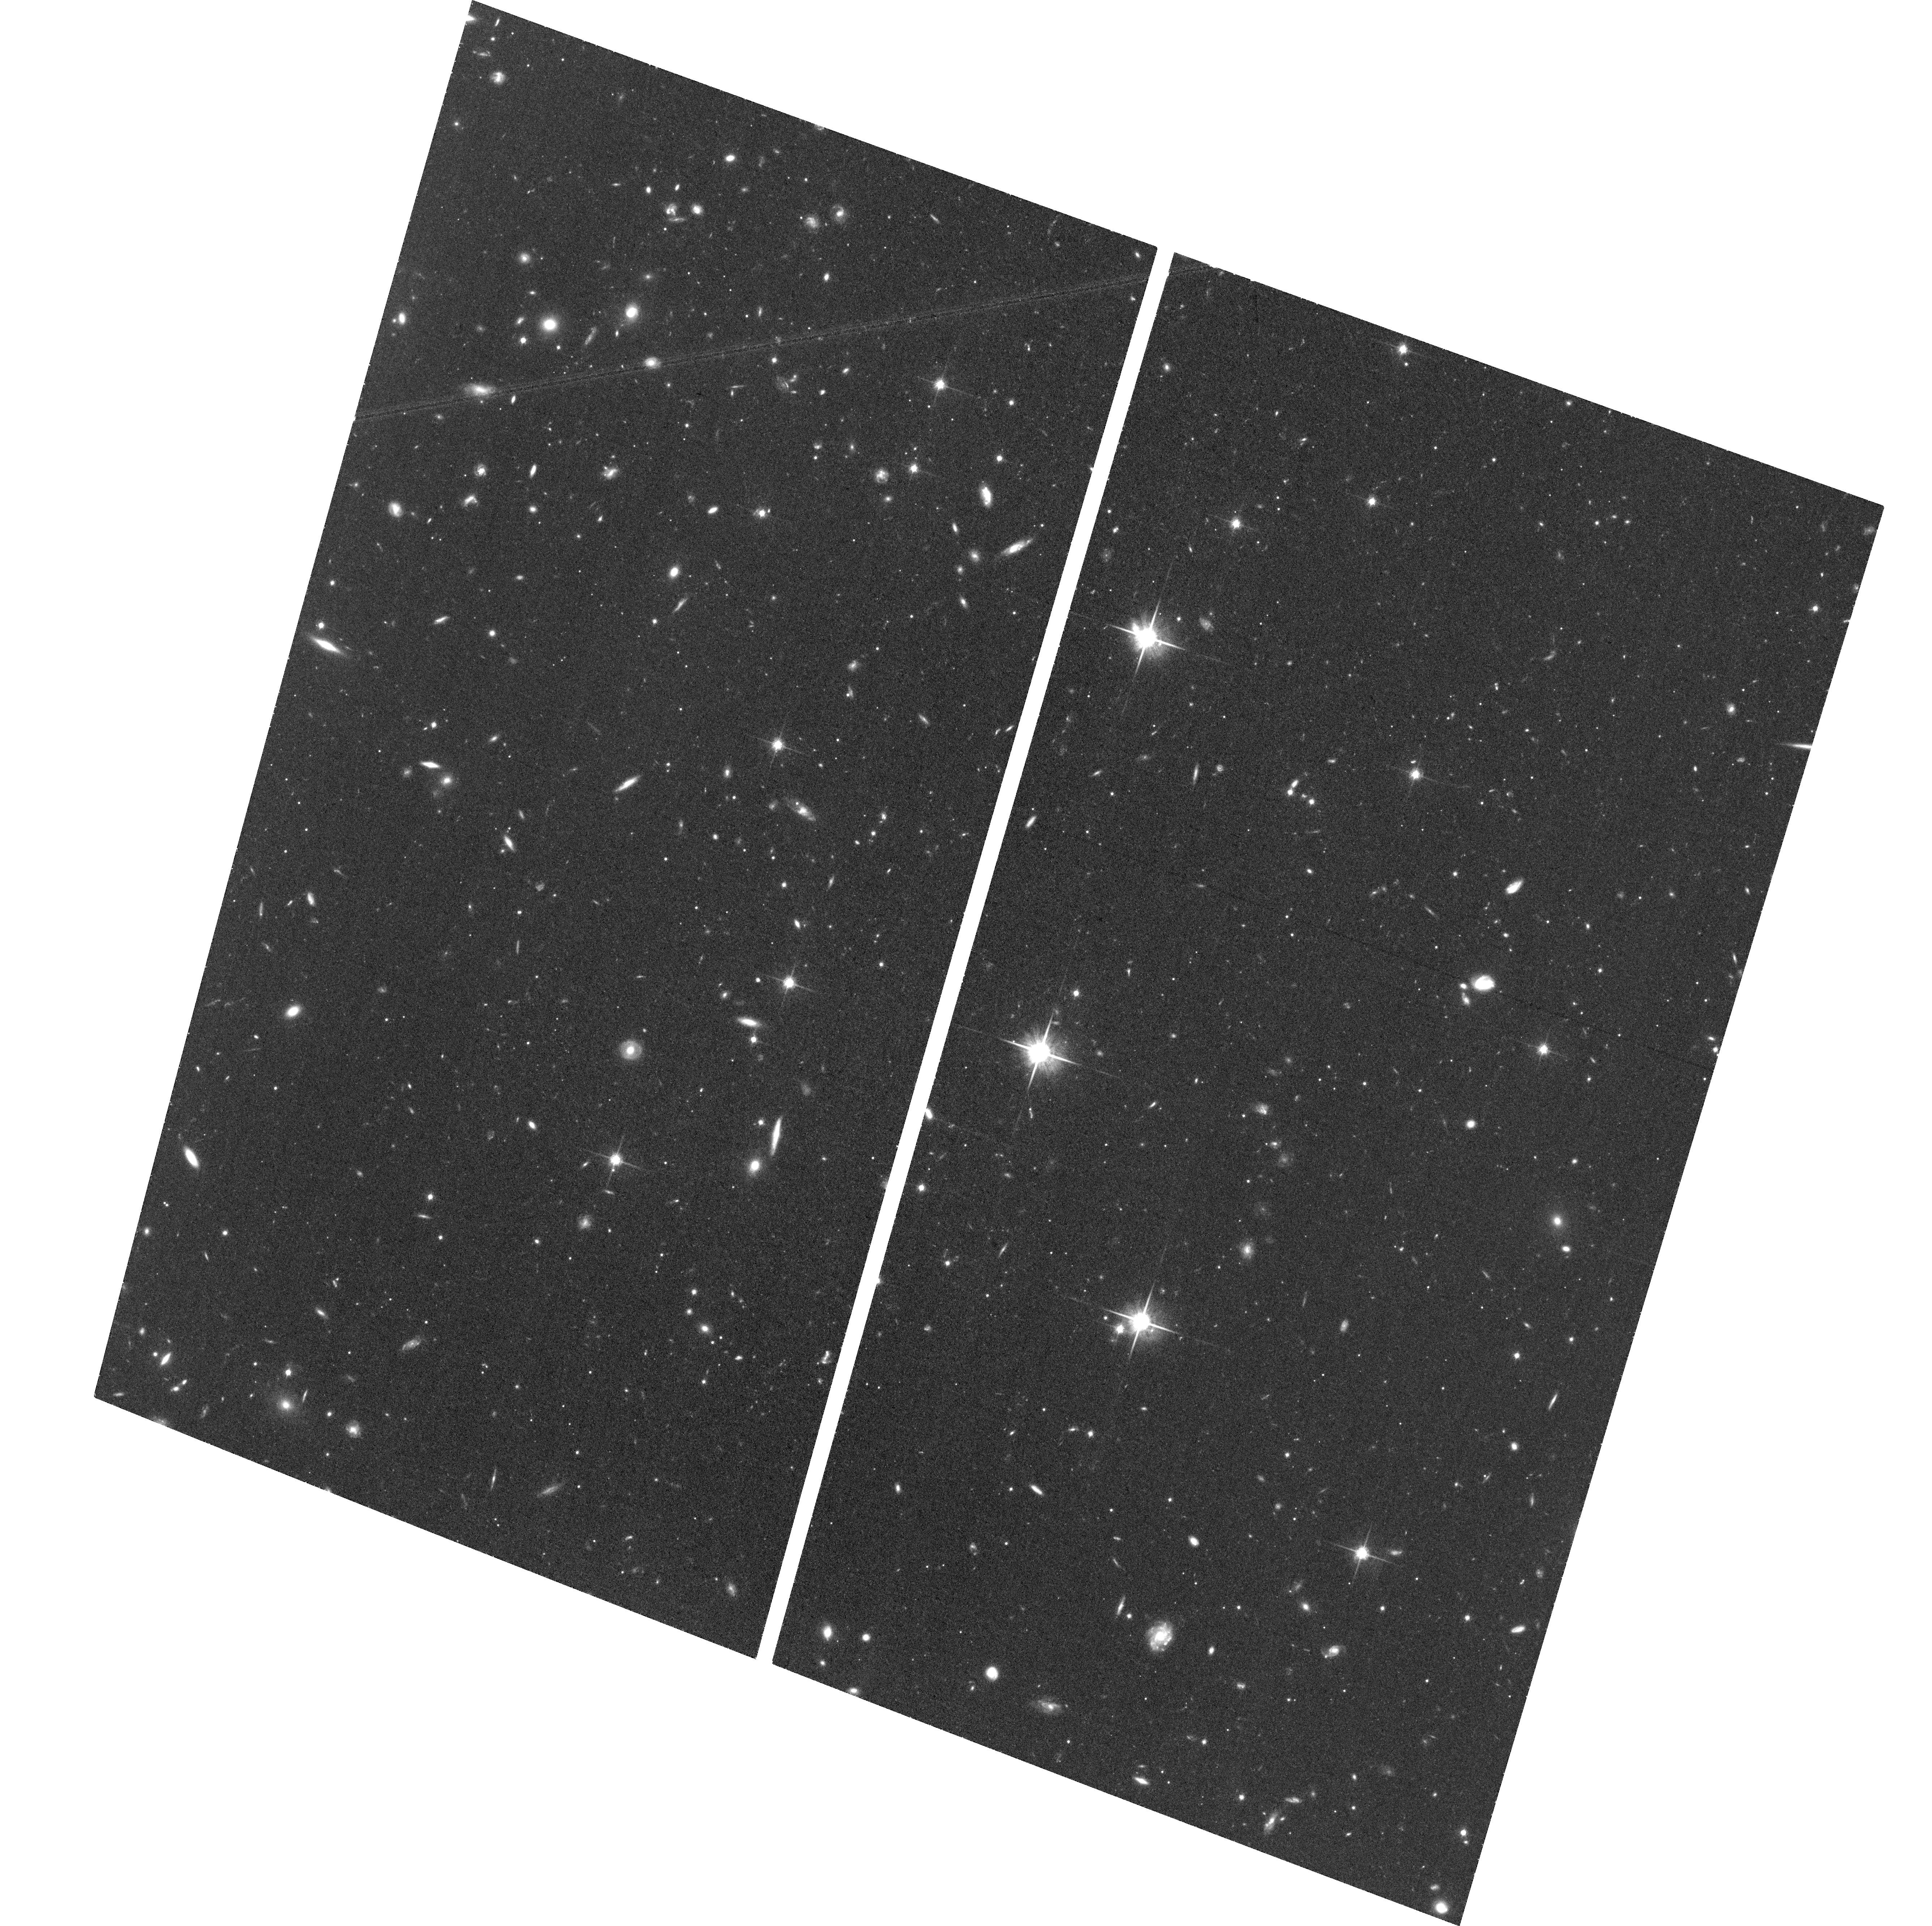
Target: GRUS-II
Instrument: ACS/WFC
Filter: F814W
Exposure: 1.3 h
Observation ID: hst_14734_27_acs_wfc_f814w_jdan27

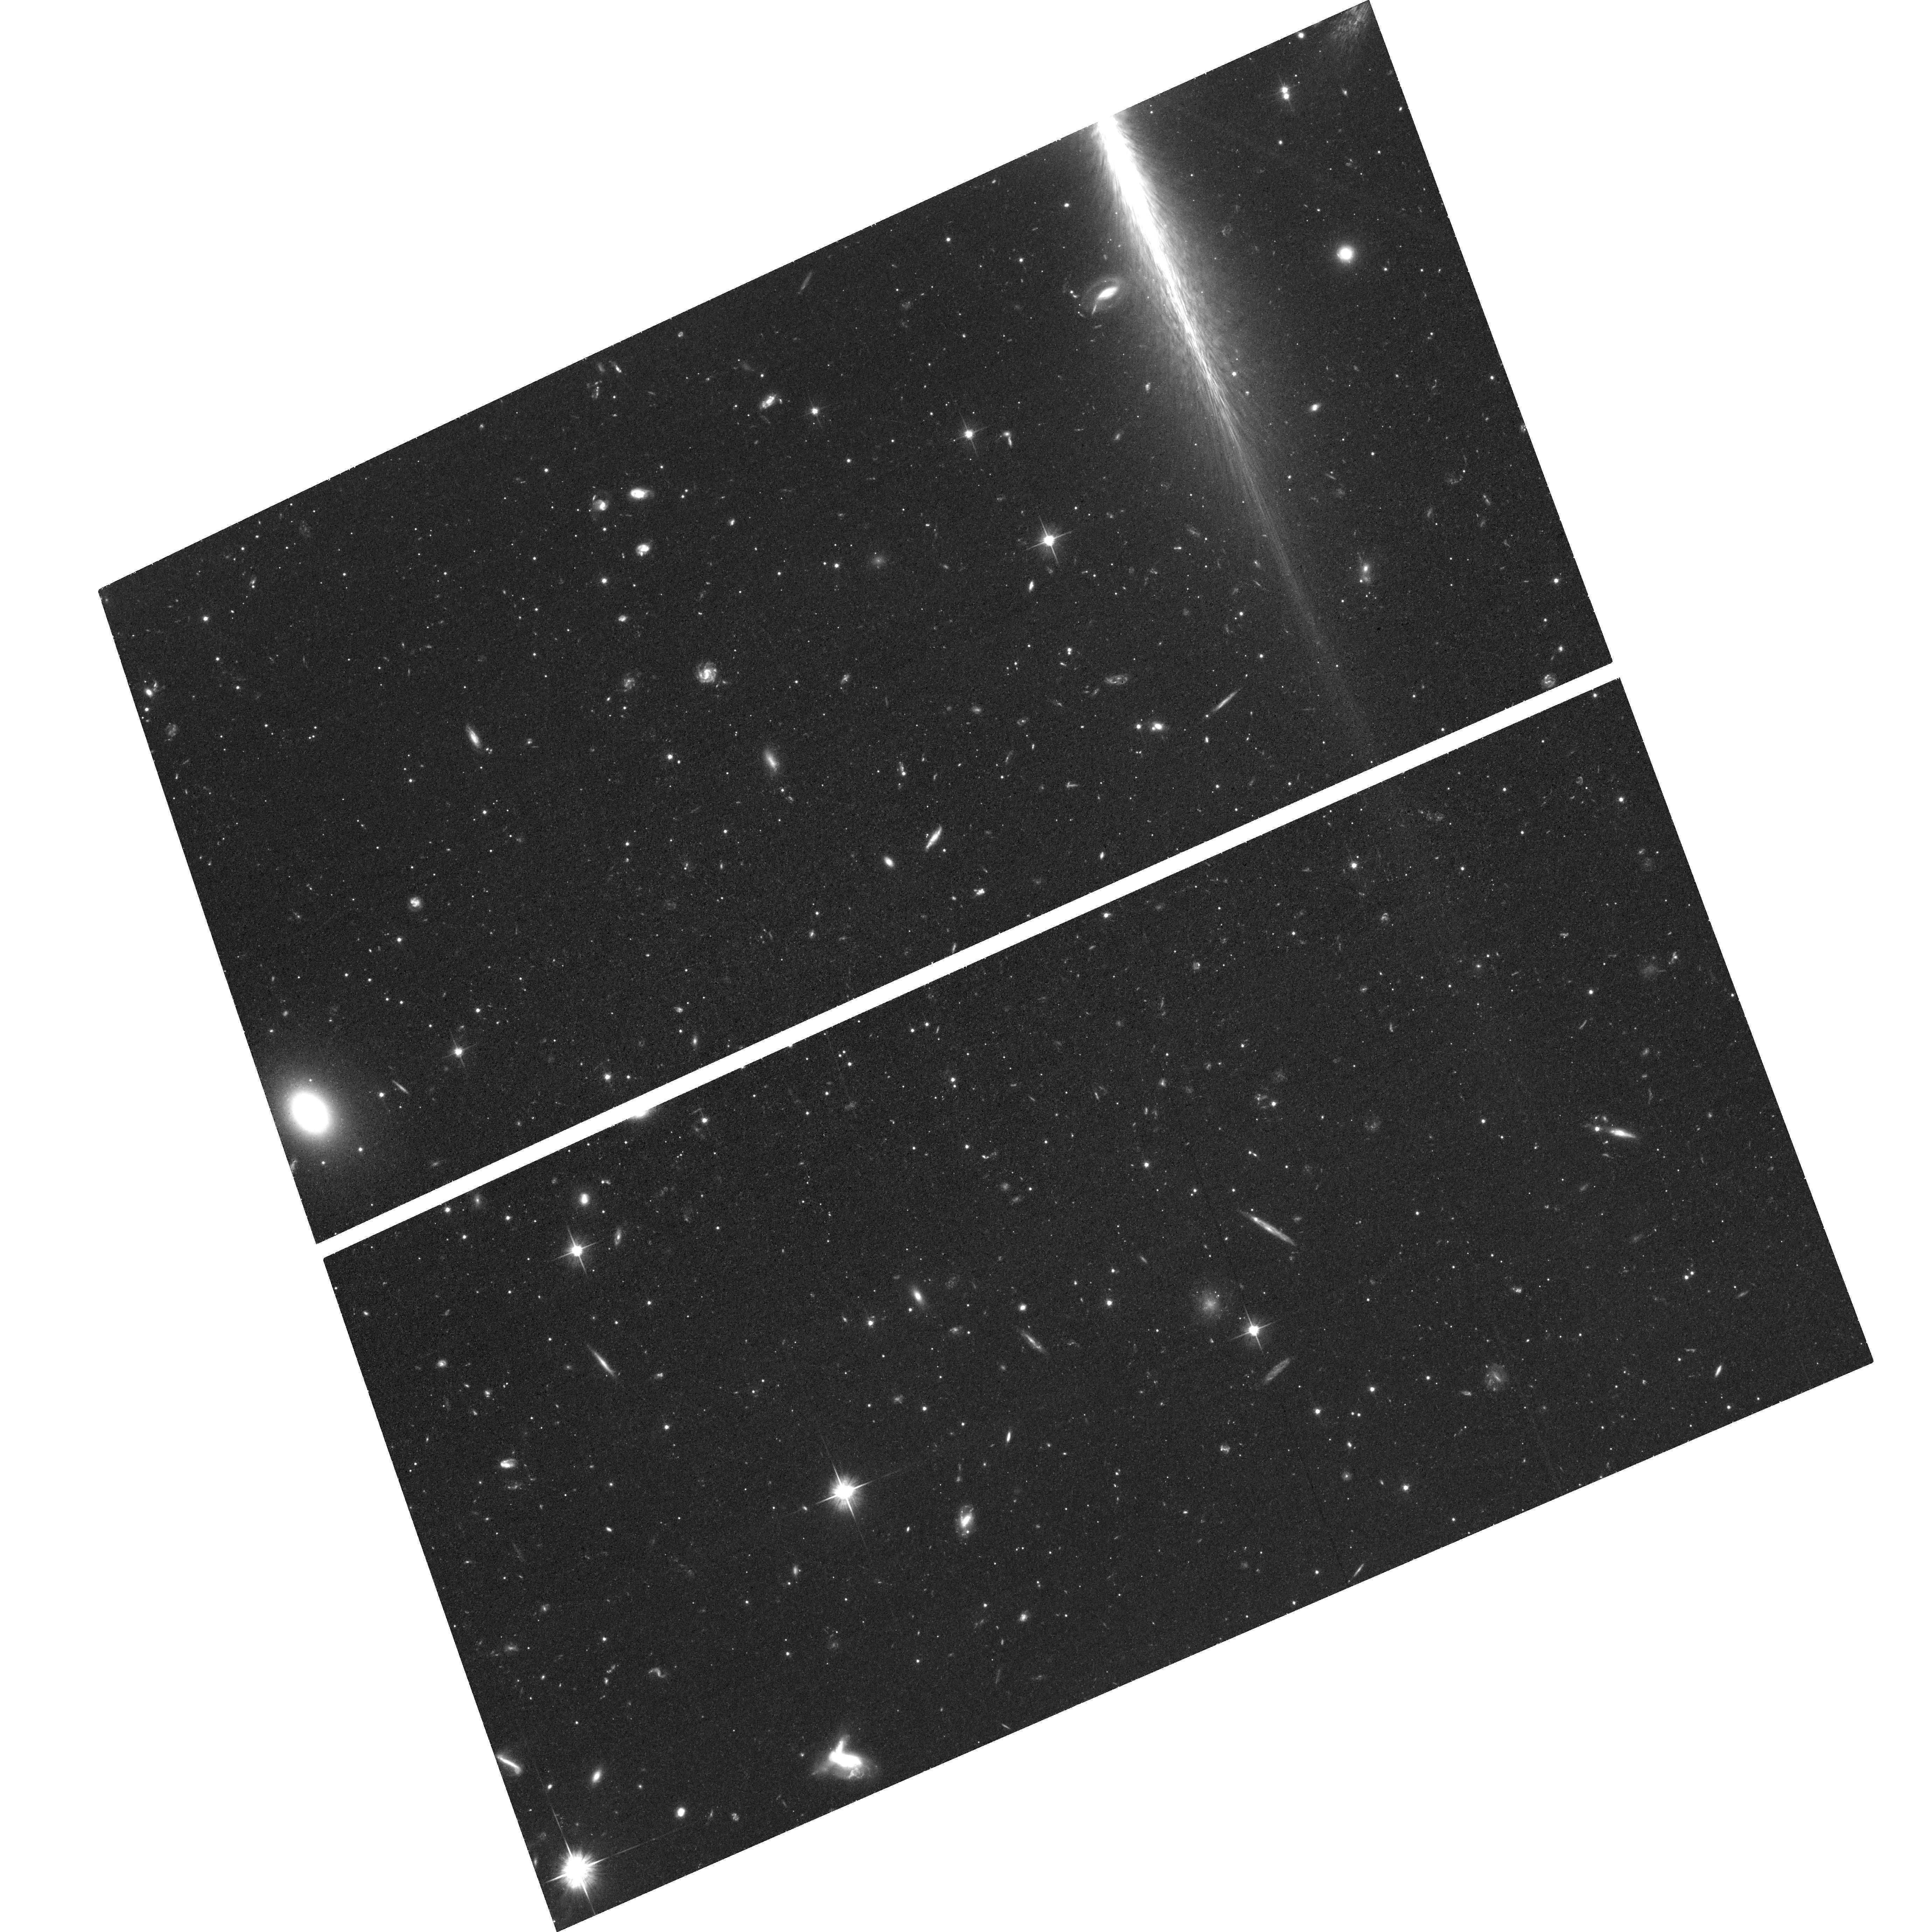
Target: RETICULUM-II
Instrument: ACS/WFC
Filter: F606W
Exposure: 1.3 h
Observation ID: hst_14734_44_acs_wfc_f606w_jdan44

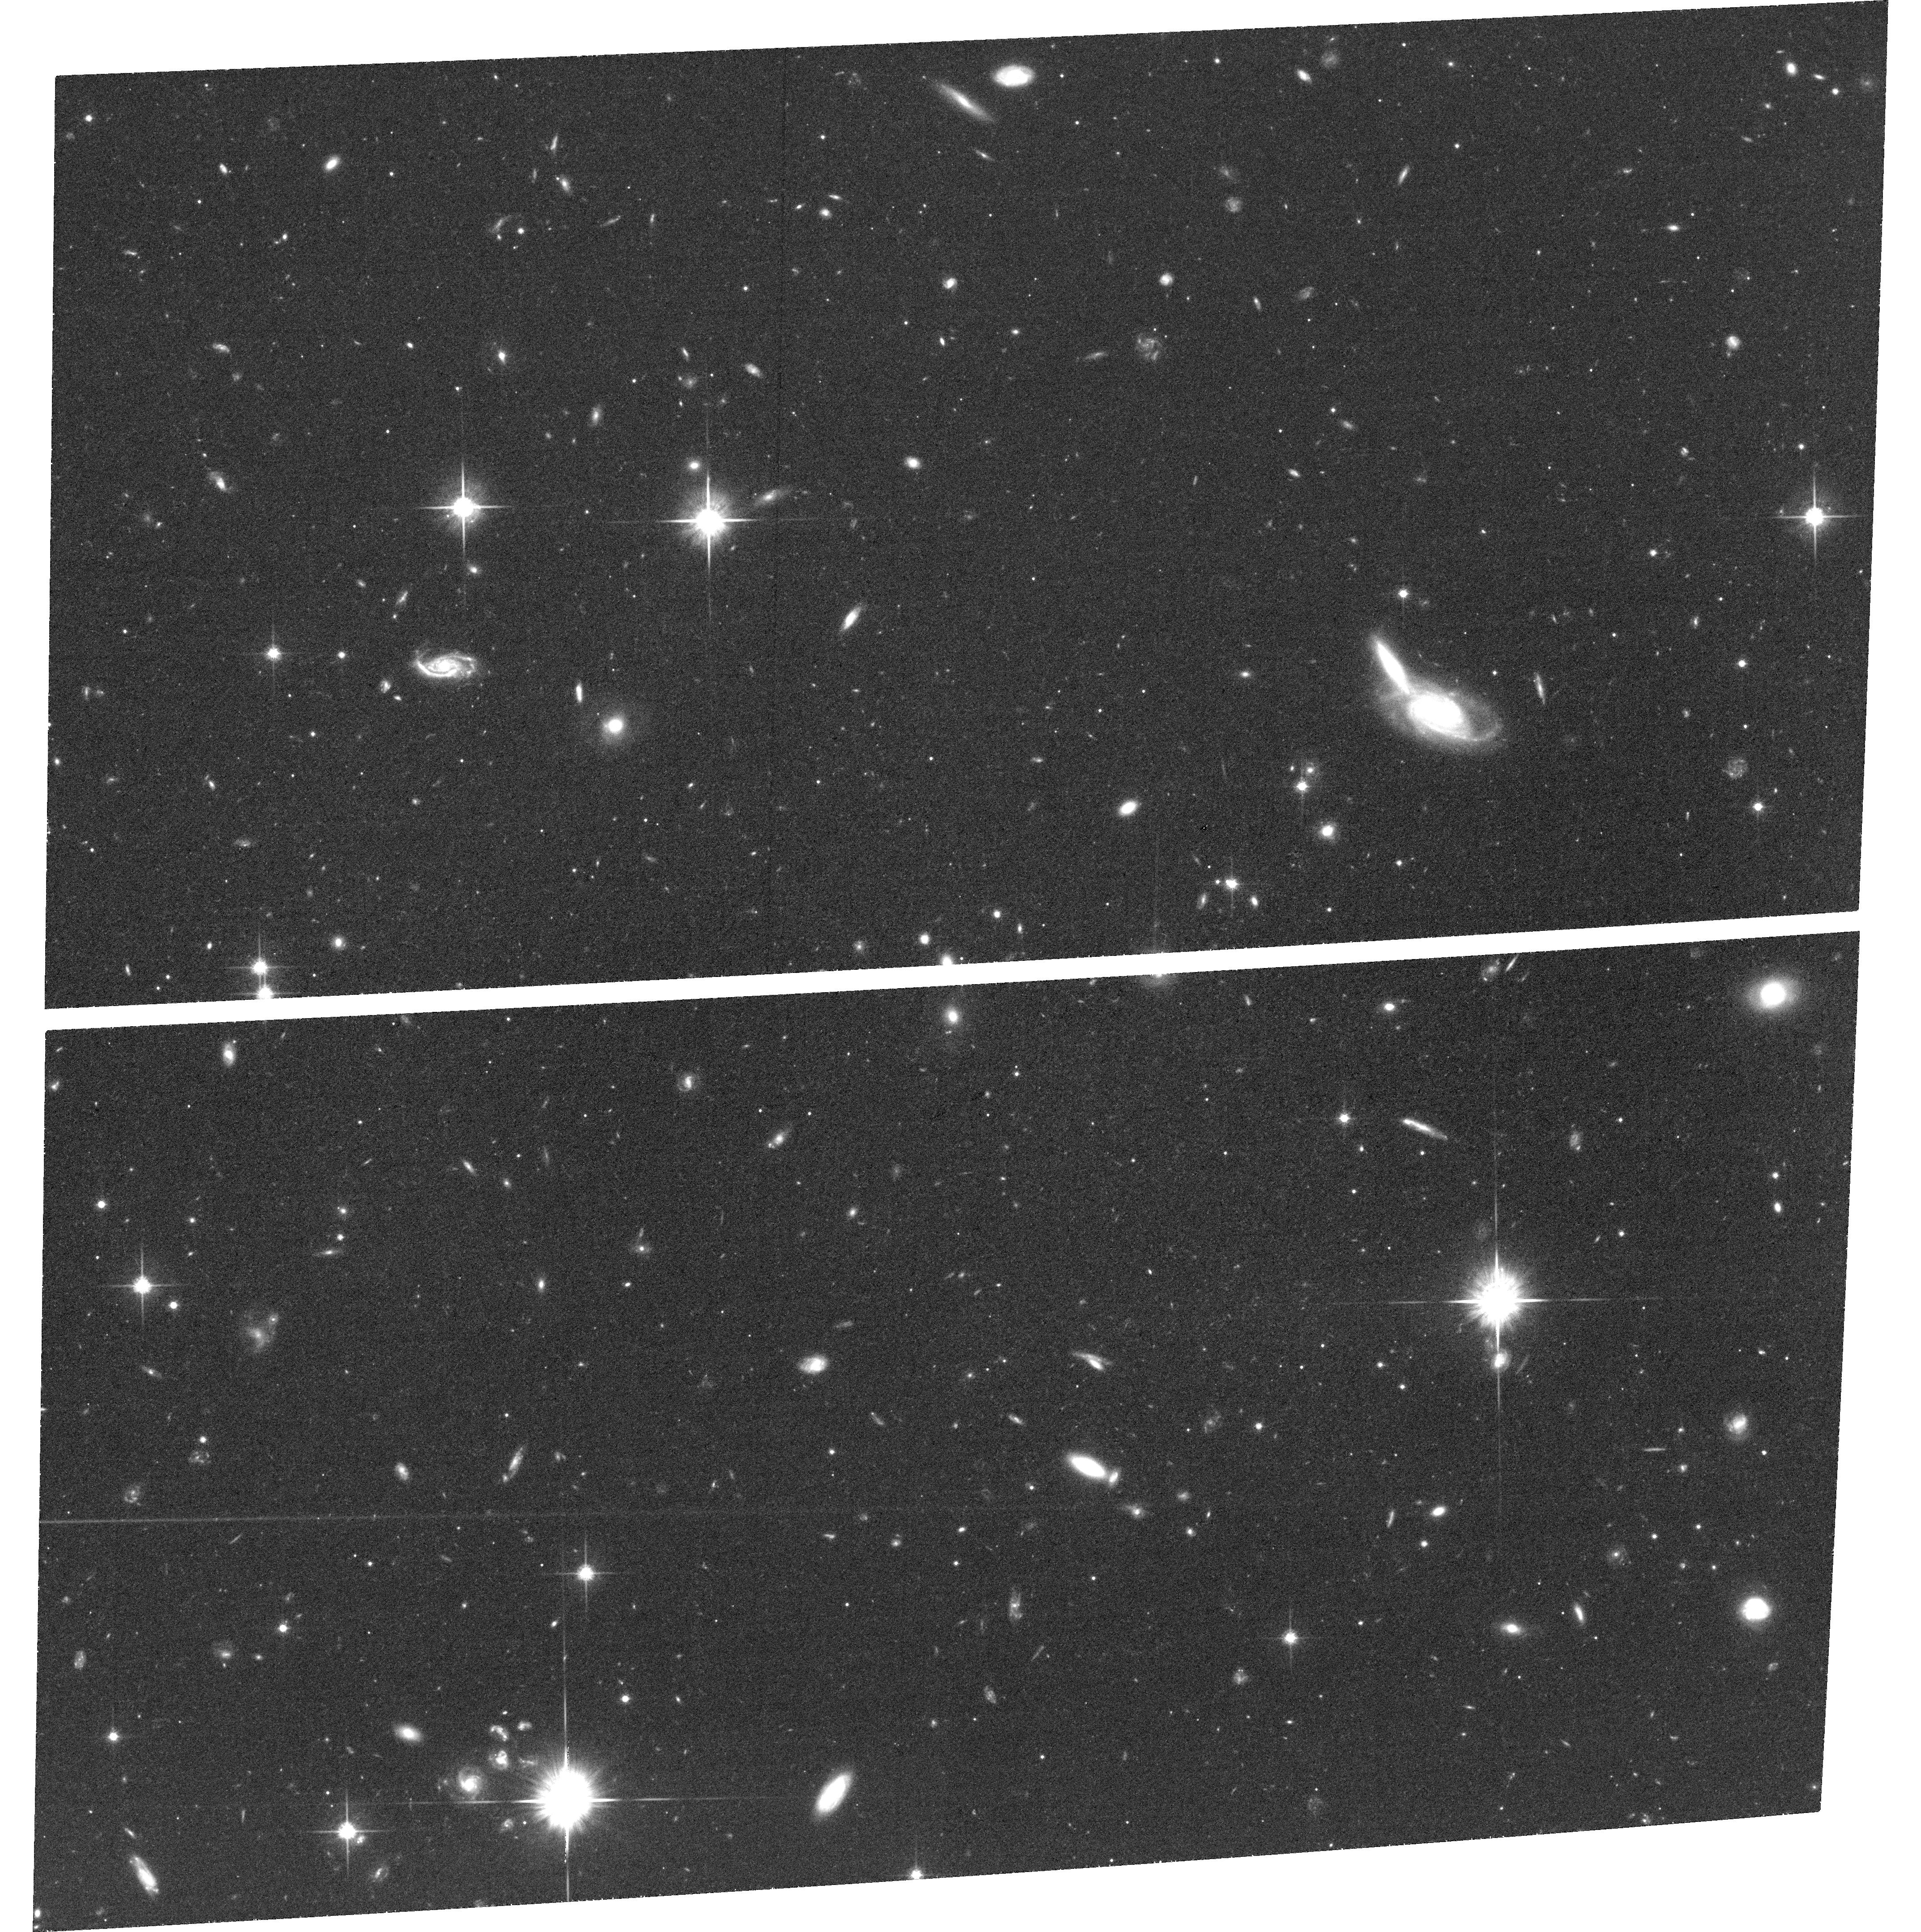
Target: TUCANA-II-SW
Instrument: ACS/WFC
Filter: F814W
Exposure: 1.3 h
Observation ID: hst_14734_65_acs_wfc_f814w_jdan65

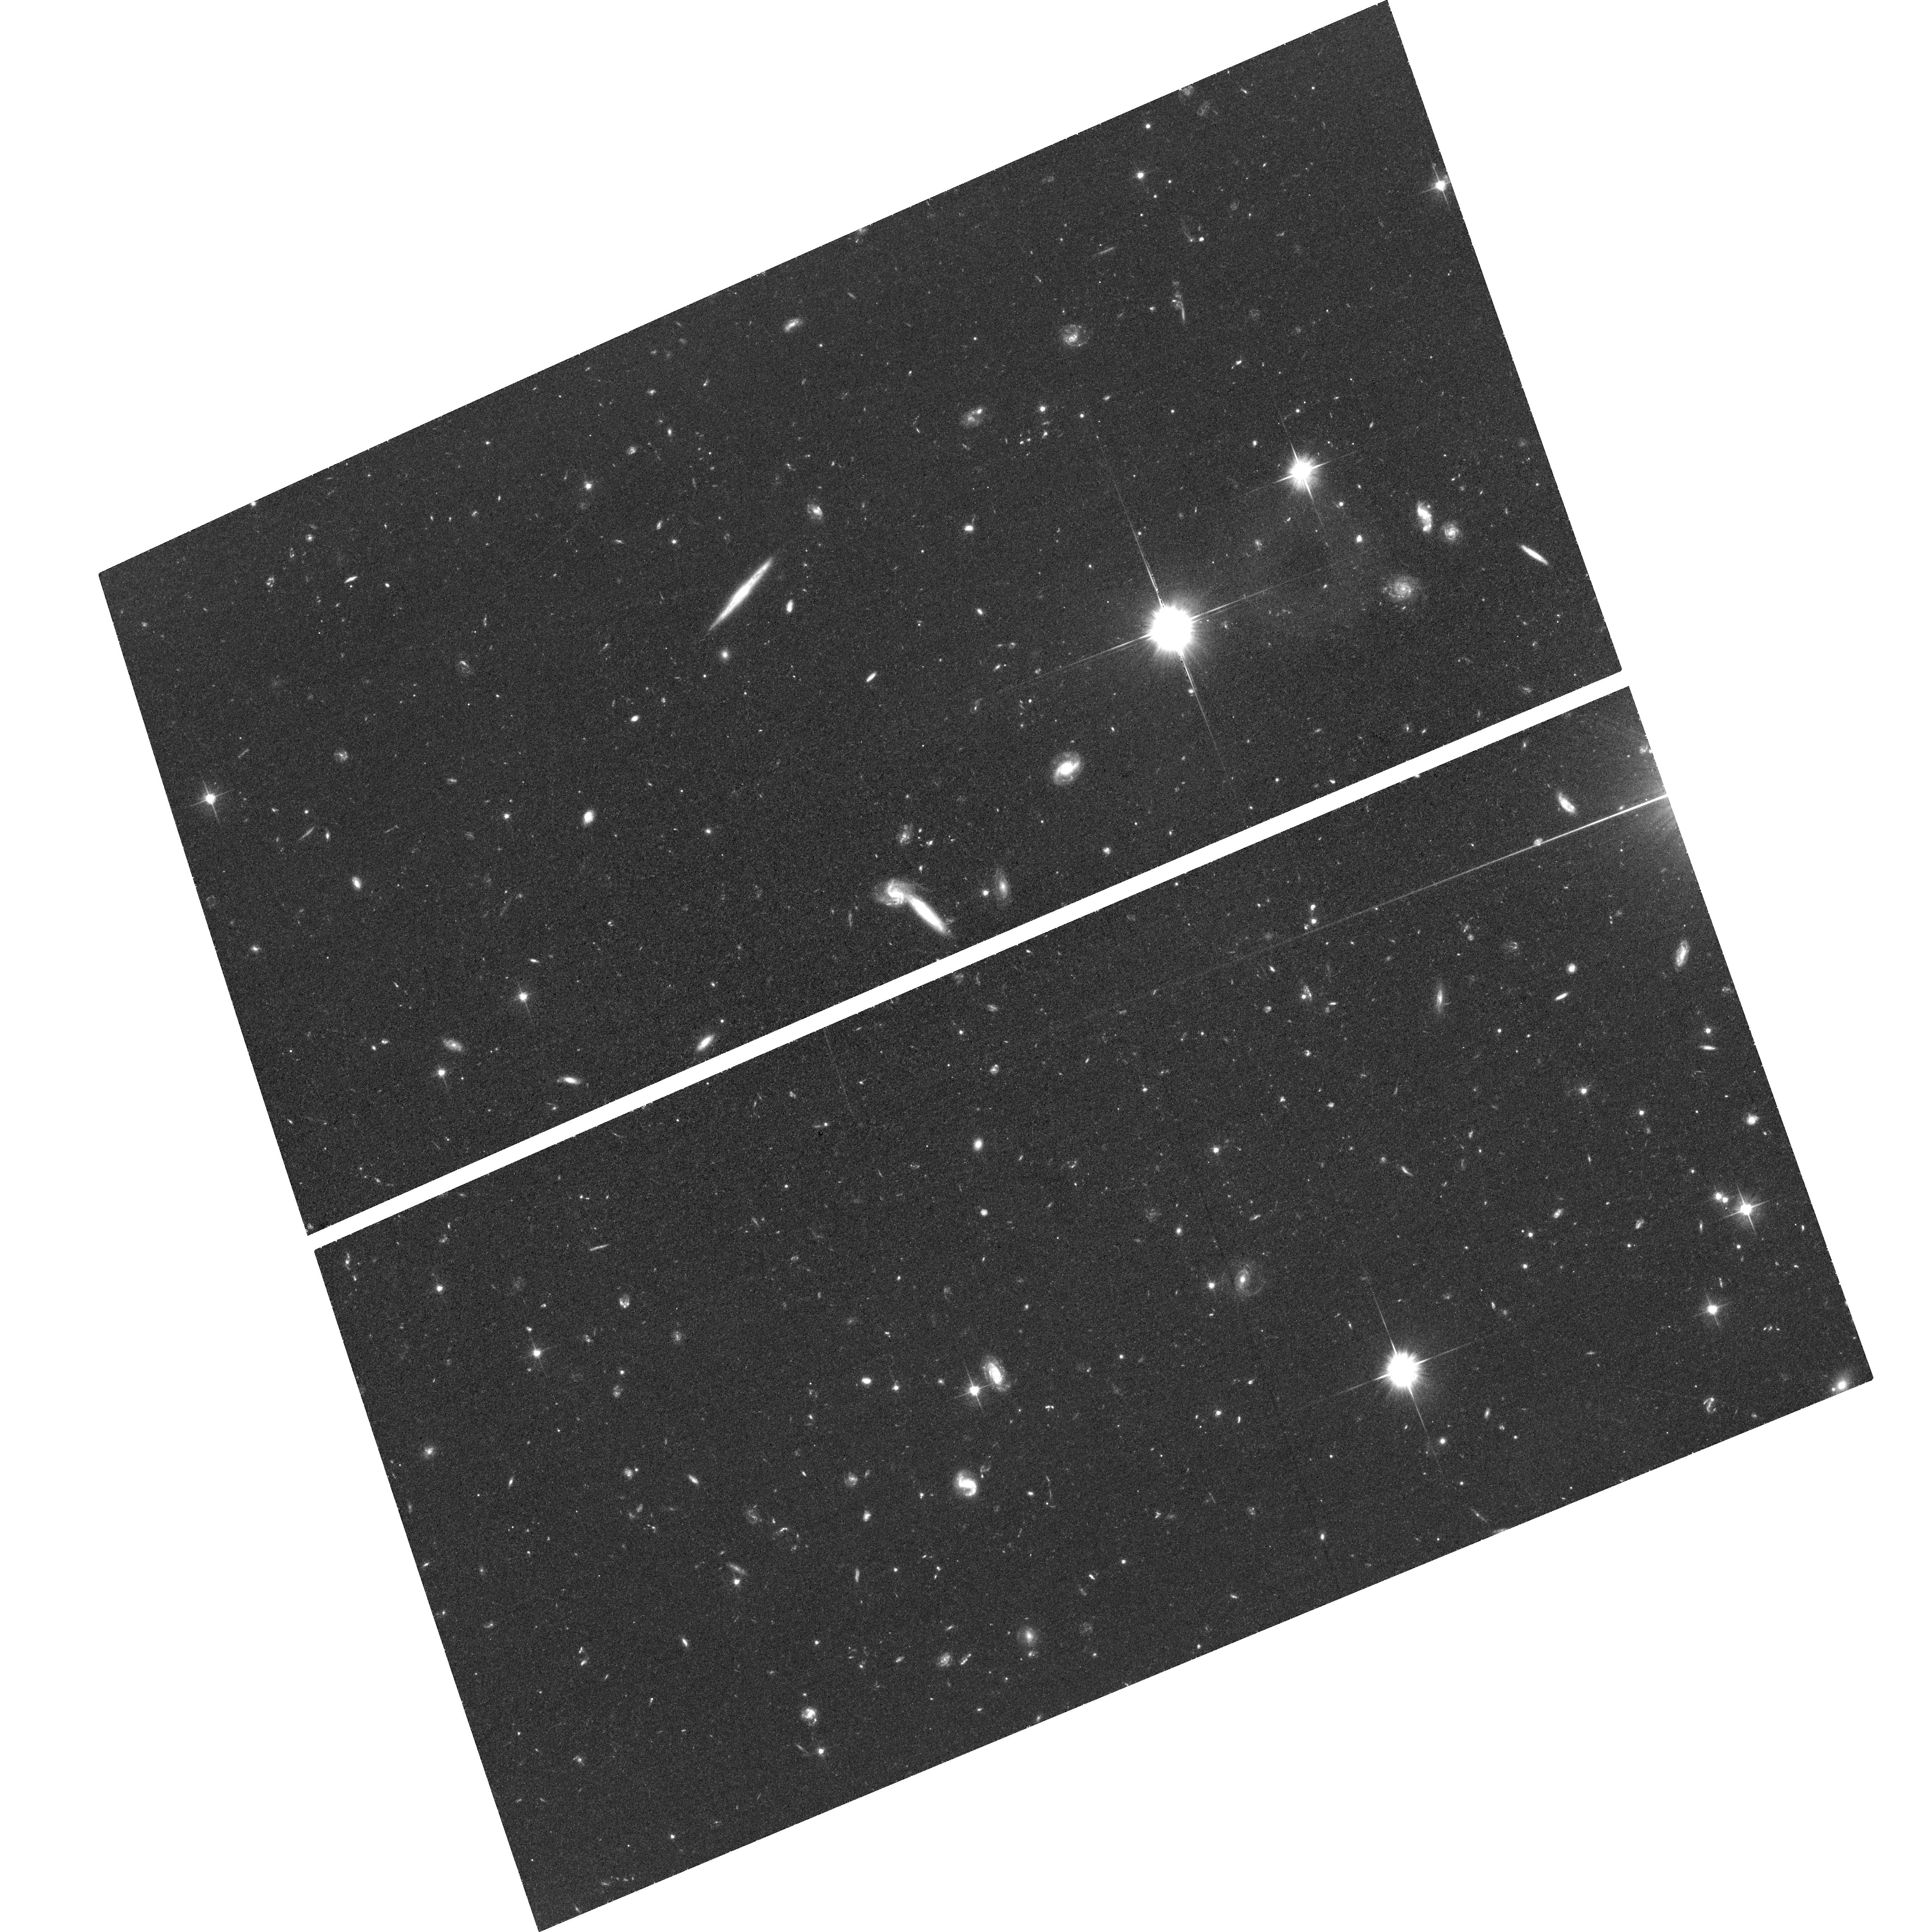
Target: TUCANA-III-EAST
Instrument: ACS/WFC
Filter: F606W
Exposure: 1.3 h
Observation ID: hst_14734_82_acs_wfc_f606w_jdan82

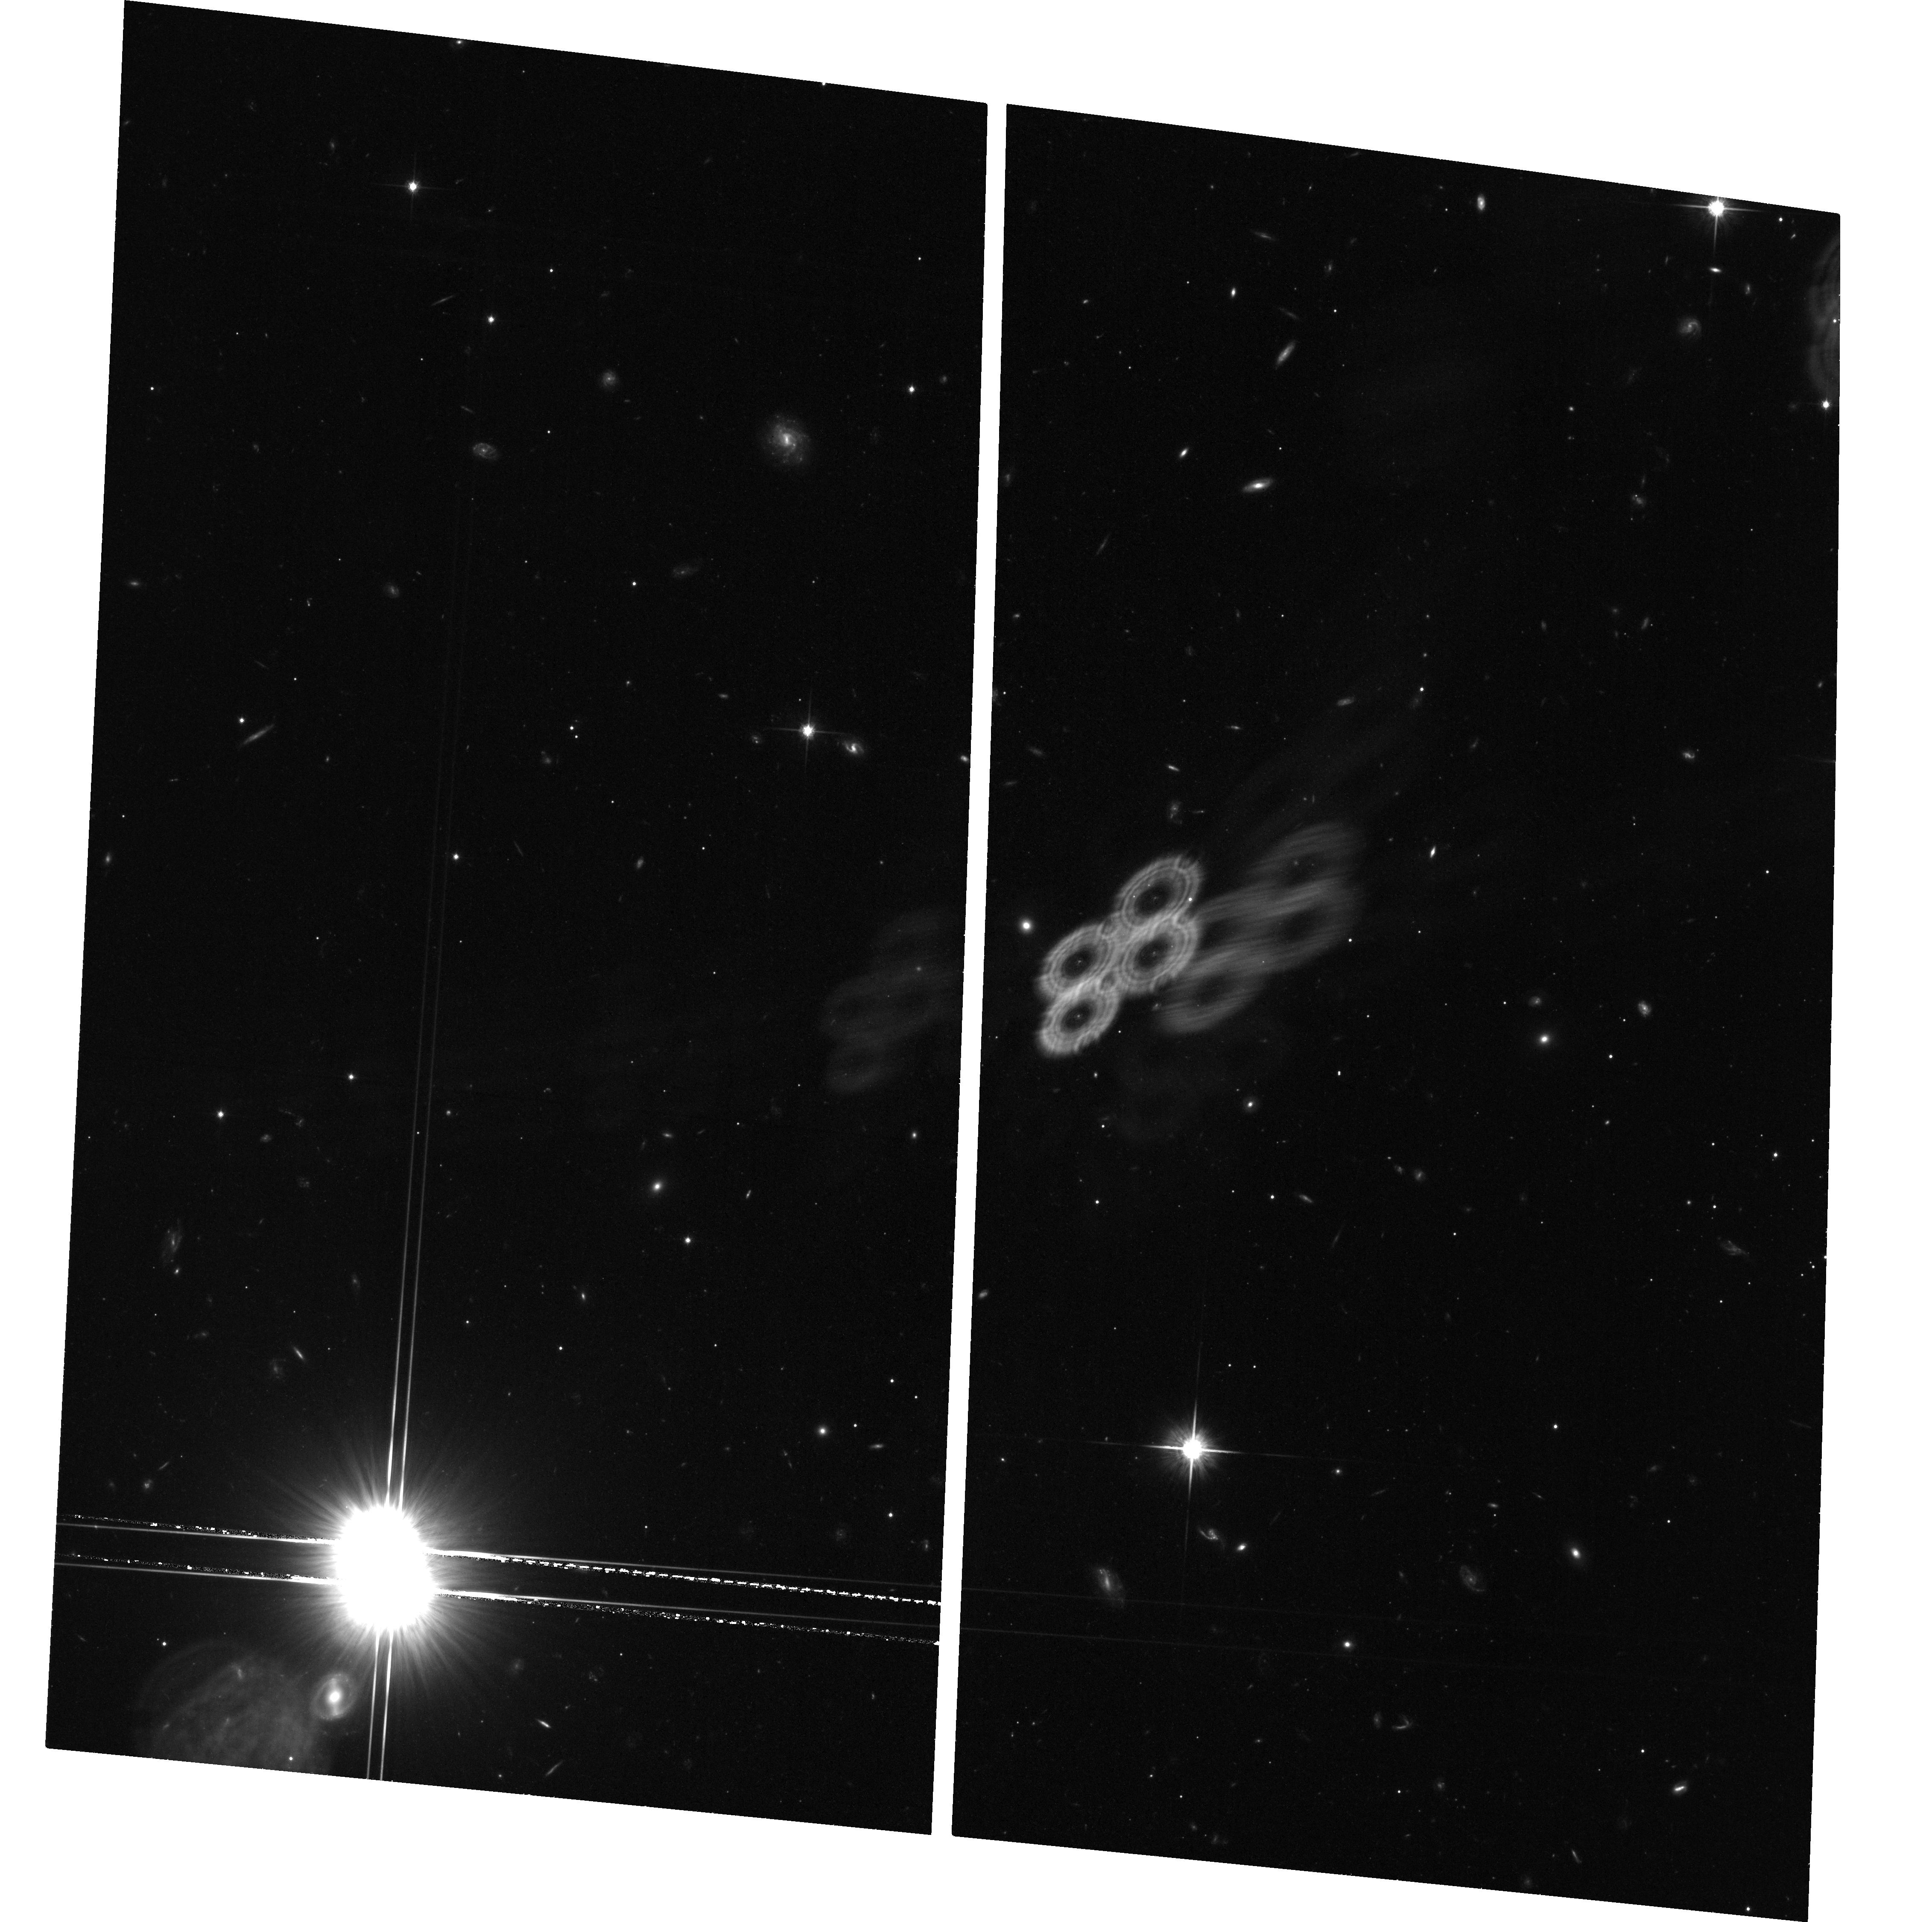
Target: URSA-MAJOR-II-EAST
Instrument: ACS/WFC
Filter: F814W
Exposure: 1.3 h
Observation ID: hst_14734_59_acs_wfc_f814w_jdan59

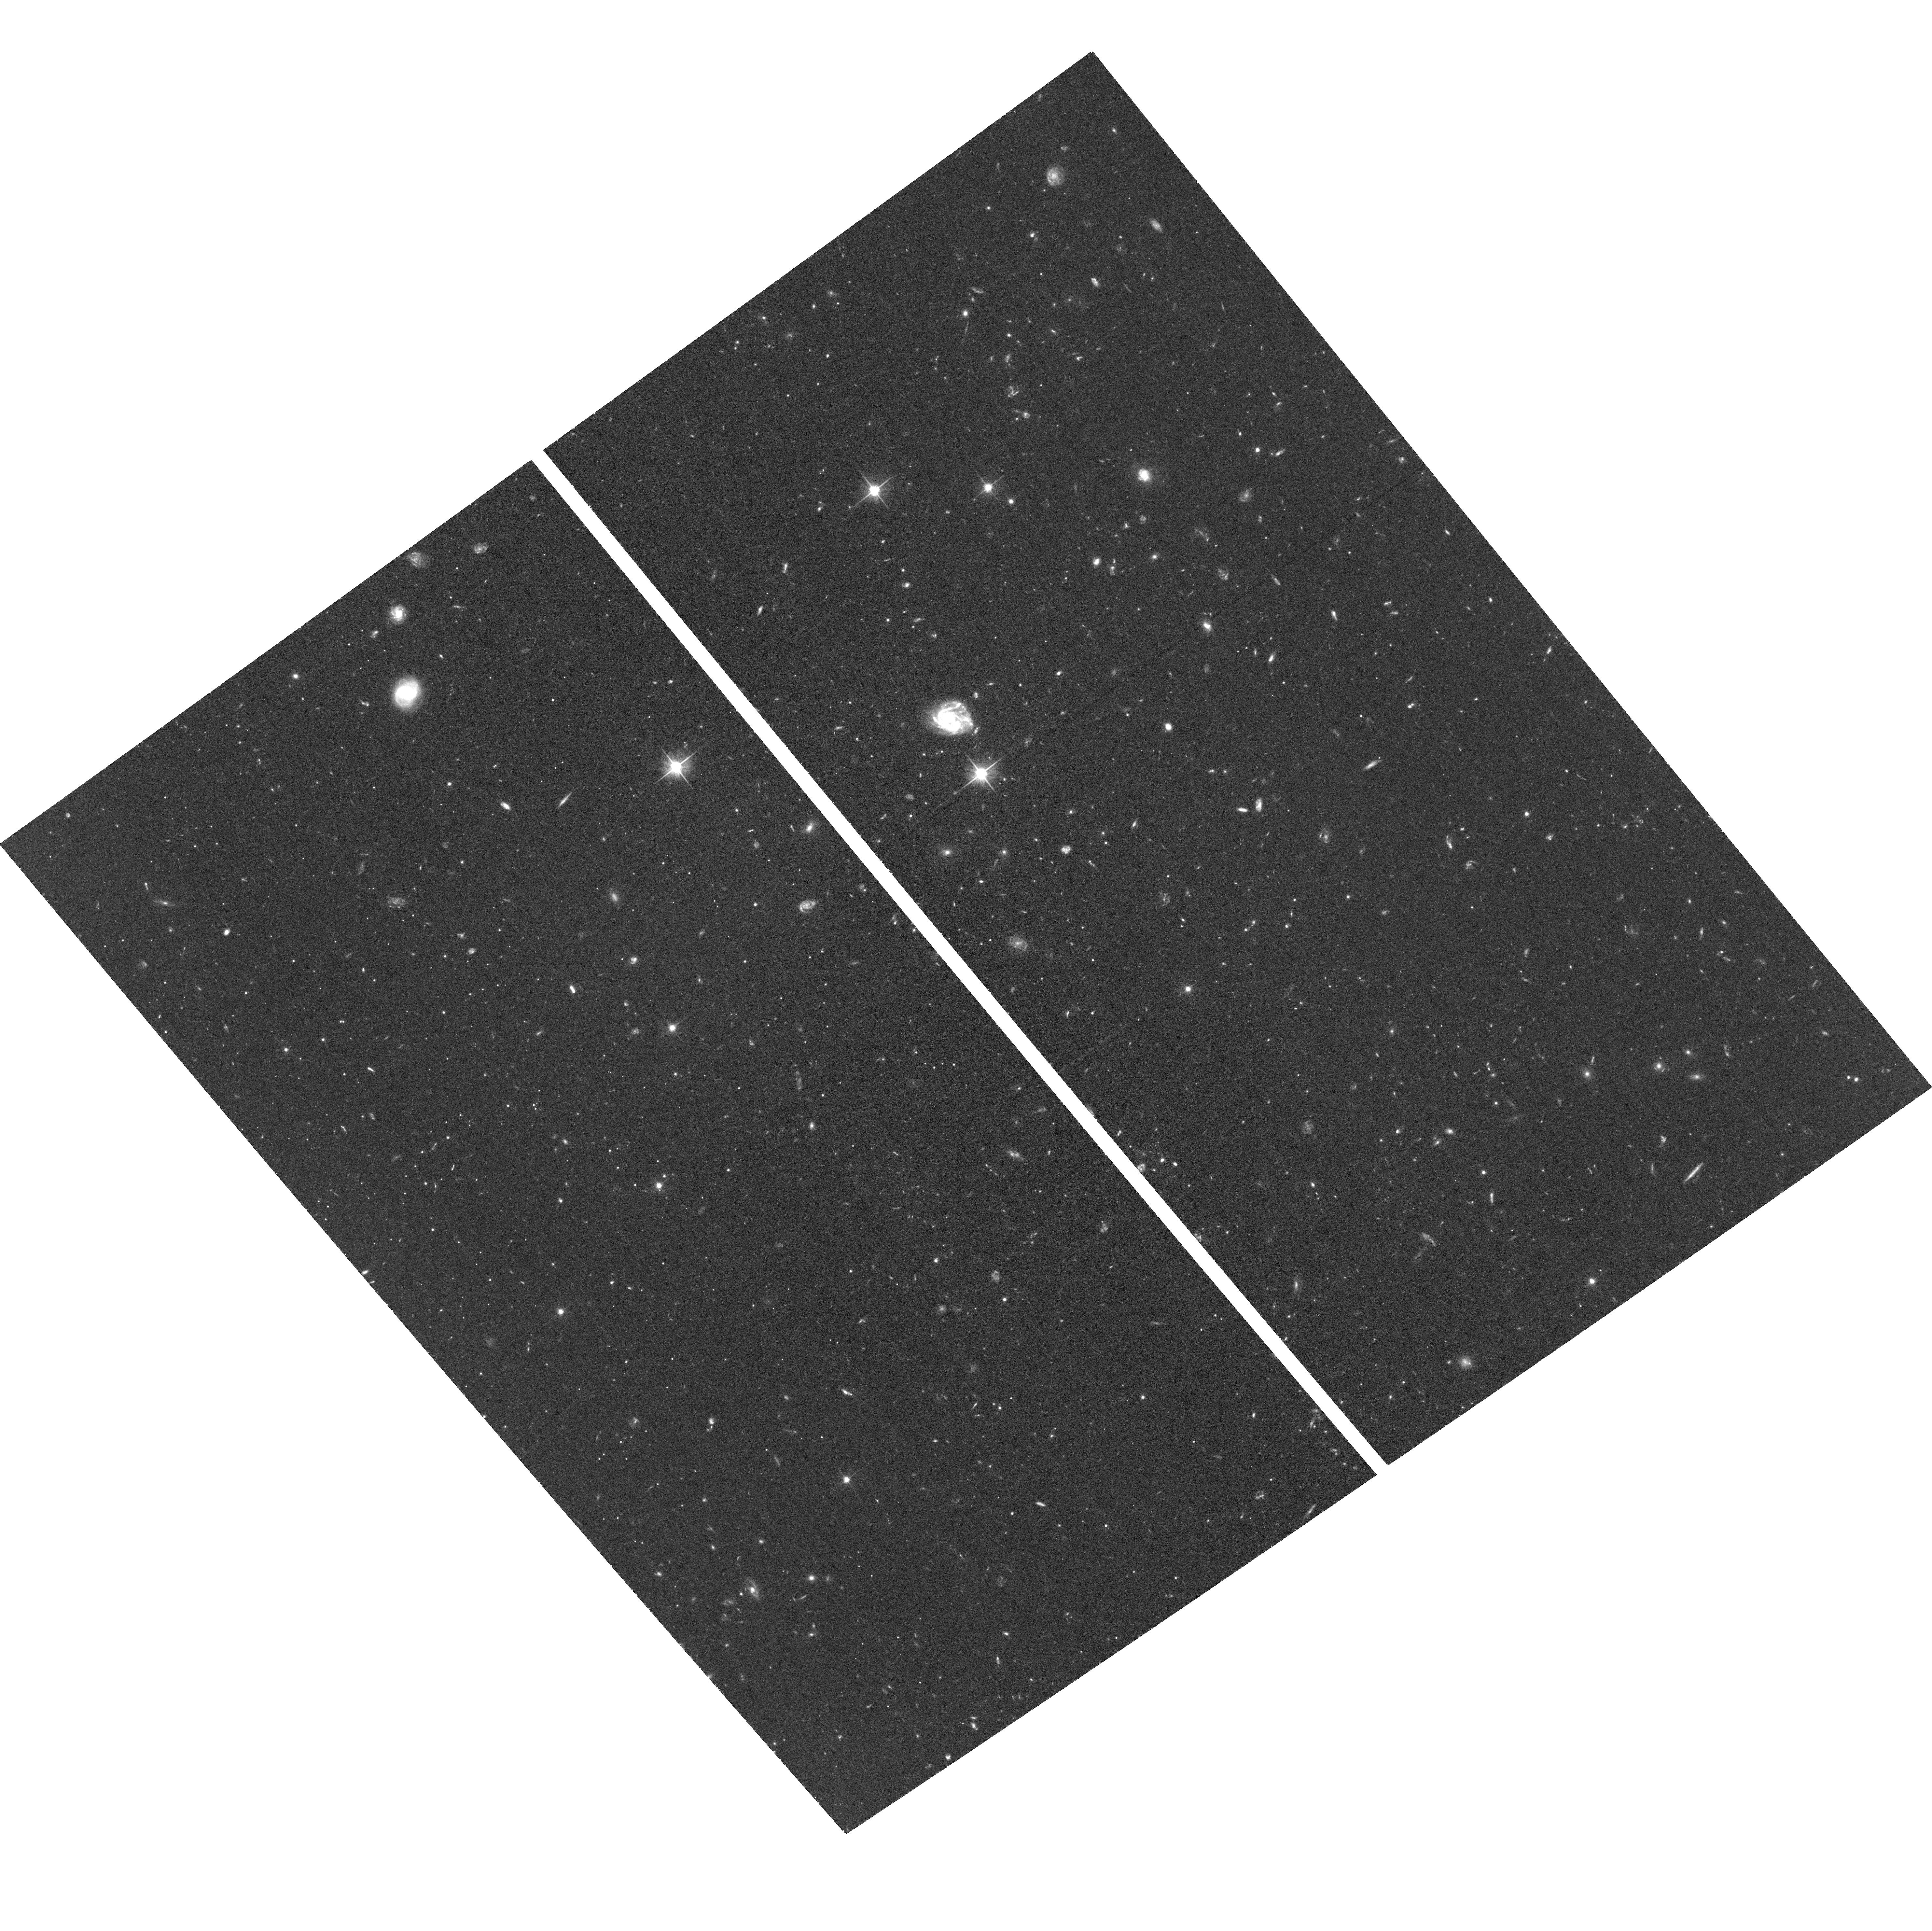
Target: HOROLOGIUM-II-WEST
Instrument: ACS/WFC
Filter: F606W
Exposure: 1.3 h
Observation ID: hst_14734_74_acs_wfc_f606w_jdan74

Milky Way Cosmology: Laying the Foundation for Full 6-D Dynamical Mapping of the Nearby Universe (PI: Kallivayalil, Nitya)

High-precision astrometry throughout the Milky Way halo is a unique capability of HST, with potential for transformative science, including constraining the nature of dark matter, probing the epoch of reionization, and understanding key physics of galaxy formation. While Gaia will provide unparalleled astrometric precision for bright stars in the inner halo of the Milky Way, HST is the only current mission capable of measuring (1) accurate orbital proper motions for systems at greater distances (> 80 kpc), in order to measure the total mass profile of the Milky Way, or (2) internal kinematics of stars in dwarf galaxies, to test the cusp versus core nature of their inner density profiles. We propose to initiate the next-generation, high-precision, proper-motion survey of all known dwarf galaxies within the Milky Way halo, thus laying the foundation to dynamically map the nearby Universe in full 6-D orbital phase space. Specifically, we propose to use ACS/WFC3 to establish a first-epoch baseline for proper-motion measurements for the 32 known dwarf galaxies within 420 kpc that currently lack sufficient first-epoch imaging. These observations will provide the critical anchor point for forefront scientific results within the next 4 years of HST's life, which can be extended with future missions, including JWST, over 10+ years to obtain unprecedented astrometric accuracy, ensuring that HST leaves a unique and lasting legacy for decades to come.